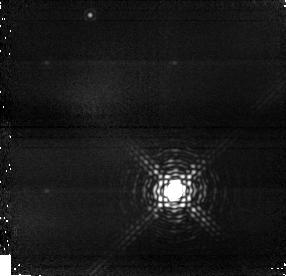
Target: GJ-802. Instrument: NICMOS/NIC1. Filter: F164N. Exposure: 19 min. Observation ID: n9ad02020

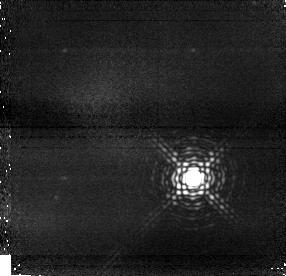
Target: GJ-1268. Instrument: NICMOS/NIC1. Filter: F164N. Exposure: 19 min. Observation ID: n9ad05020

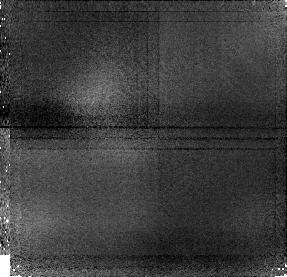
Target: G-244-49. Instrument: NICMOS/NIC1. Filter: F108N. Exposure: 21 min. Observation ID: n9ad04010

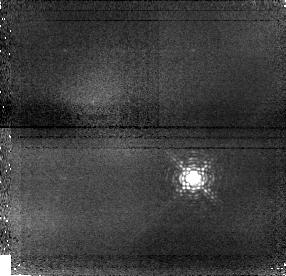
Target: GJ-1268. Instrument: NICMOS/NIC1. Filter: F108N. Exposure: 21 min. Observation ID: n9ad05010

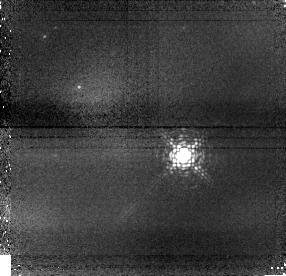
Target: G-244-49. Instrument: NICMOS/NIC1. Filter: F108N. Exposure: 21 min. Observation ID: n9ad54010

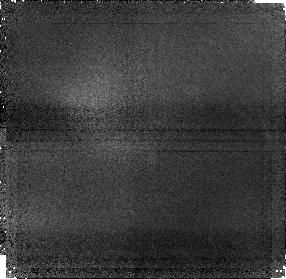
Target: G-244-49. Instrument: NICMOS/NIC1. Filter: F164N. Exposure: 19 min. Observation ID: n9ad04020

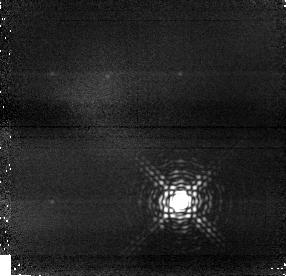
Target: GJ-1268. Instrument: NICMOS/NIC1. Filter: F164N. Exposure: 19 min. Observation ID: n9ad06020

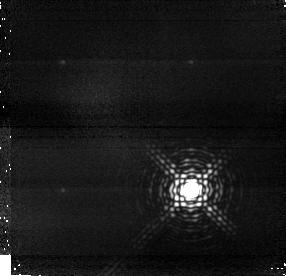
Target: GJ-802. Instrument: NICMOS/NIC1. Filter: F164N. Exposure: 19 min. Observation ID: n9ad01020

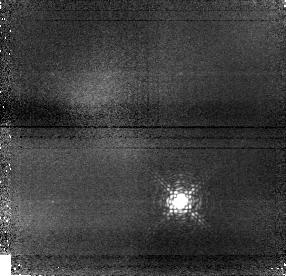
Target: GJ-1268. Instrument: NICMOS/NIC1. Filter: F108N. Exposure: 21 min. Observation ID: n9ad06010

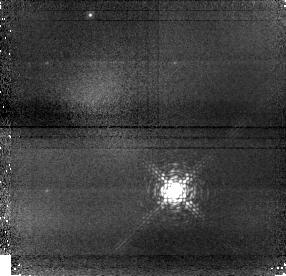
Target: GJ-802. Instrument: NICMOS/NIC1. Filter: F108N. Exposure: 21 min. Observation ID: n9ad02010

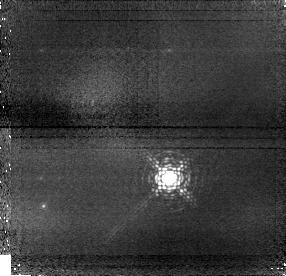
Target: G-244-49. Instrument: NICMOS/NIC1. Filter: F108N. Exposure: 21 min. Observation ID: n9ad03010

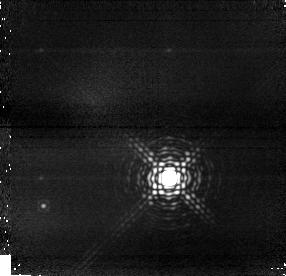
Target: G-244-49. Instrument: NICMOS/NIC1. Filter: F164N. Exposure: 19 min. Observation ID: n9ad03020

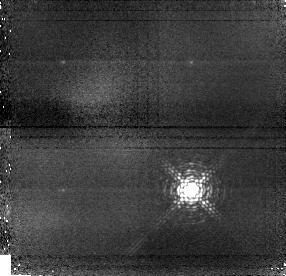
Target: GJ-802. Instrument: NICMOS/NIC1. Filter: F108N. Exposure: 21 min. Observation ID: n9ad01010

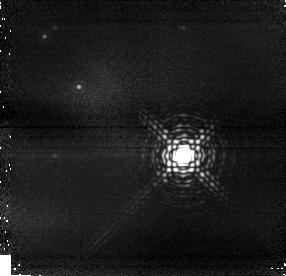
Target: G-244-49. Instrument: NICMOS/NIC1. Filter: F164N. Exposure: 19 min. Observation ID: n9ad54020

Imaging Astrometrically-Discovered Brown Dwarfs (PI: Pravdo, Steven)

We propose to image the astrometrically discovered companions of three M-dwarfs with NICMOS to more tightly constrain their masses and determine their stellar or sub-stellar natures. Each of these systems has been observed with a sensitive ground-based adaptive optics system and no companions have been detected. NICMOS results will eliminate an ambiguity in the astrometric mass measurements that arises because a companion that contributes significantly to the visible light reduces the motion of the center of light and mimics a small motion of the center of mass. In addition the astrometric measurements made with NICMOS will fix the scale of the system, distinguishing among possible orbits. Finally the color photometry will constrain the spectral types to within a couple of subtypes. When we measure the masses of astrophysical objects, we test and assist the development of the theoretical mass models. Models are based upon parameters such as age and metallicity. Determining the correct mass thus deepens our understanding of the fundamental physics of stars and substellar objects